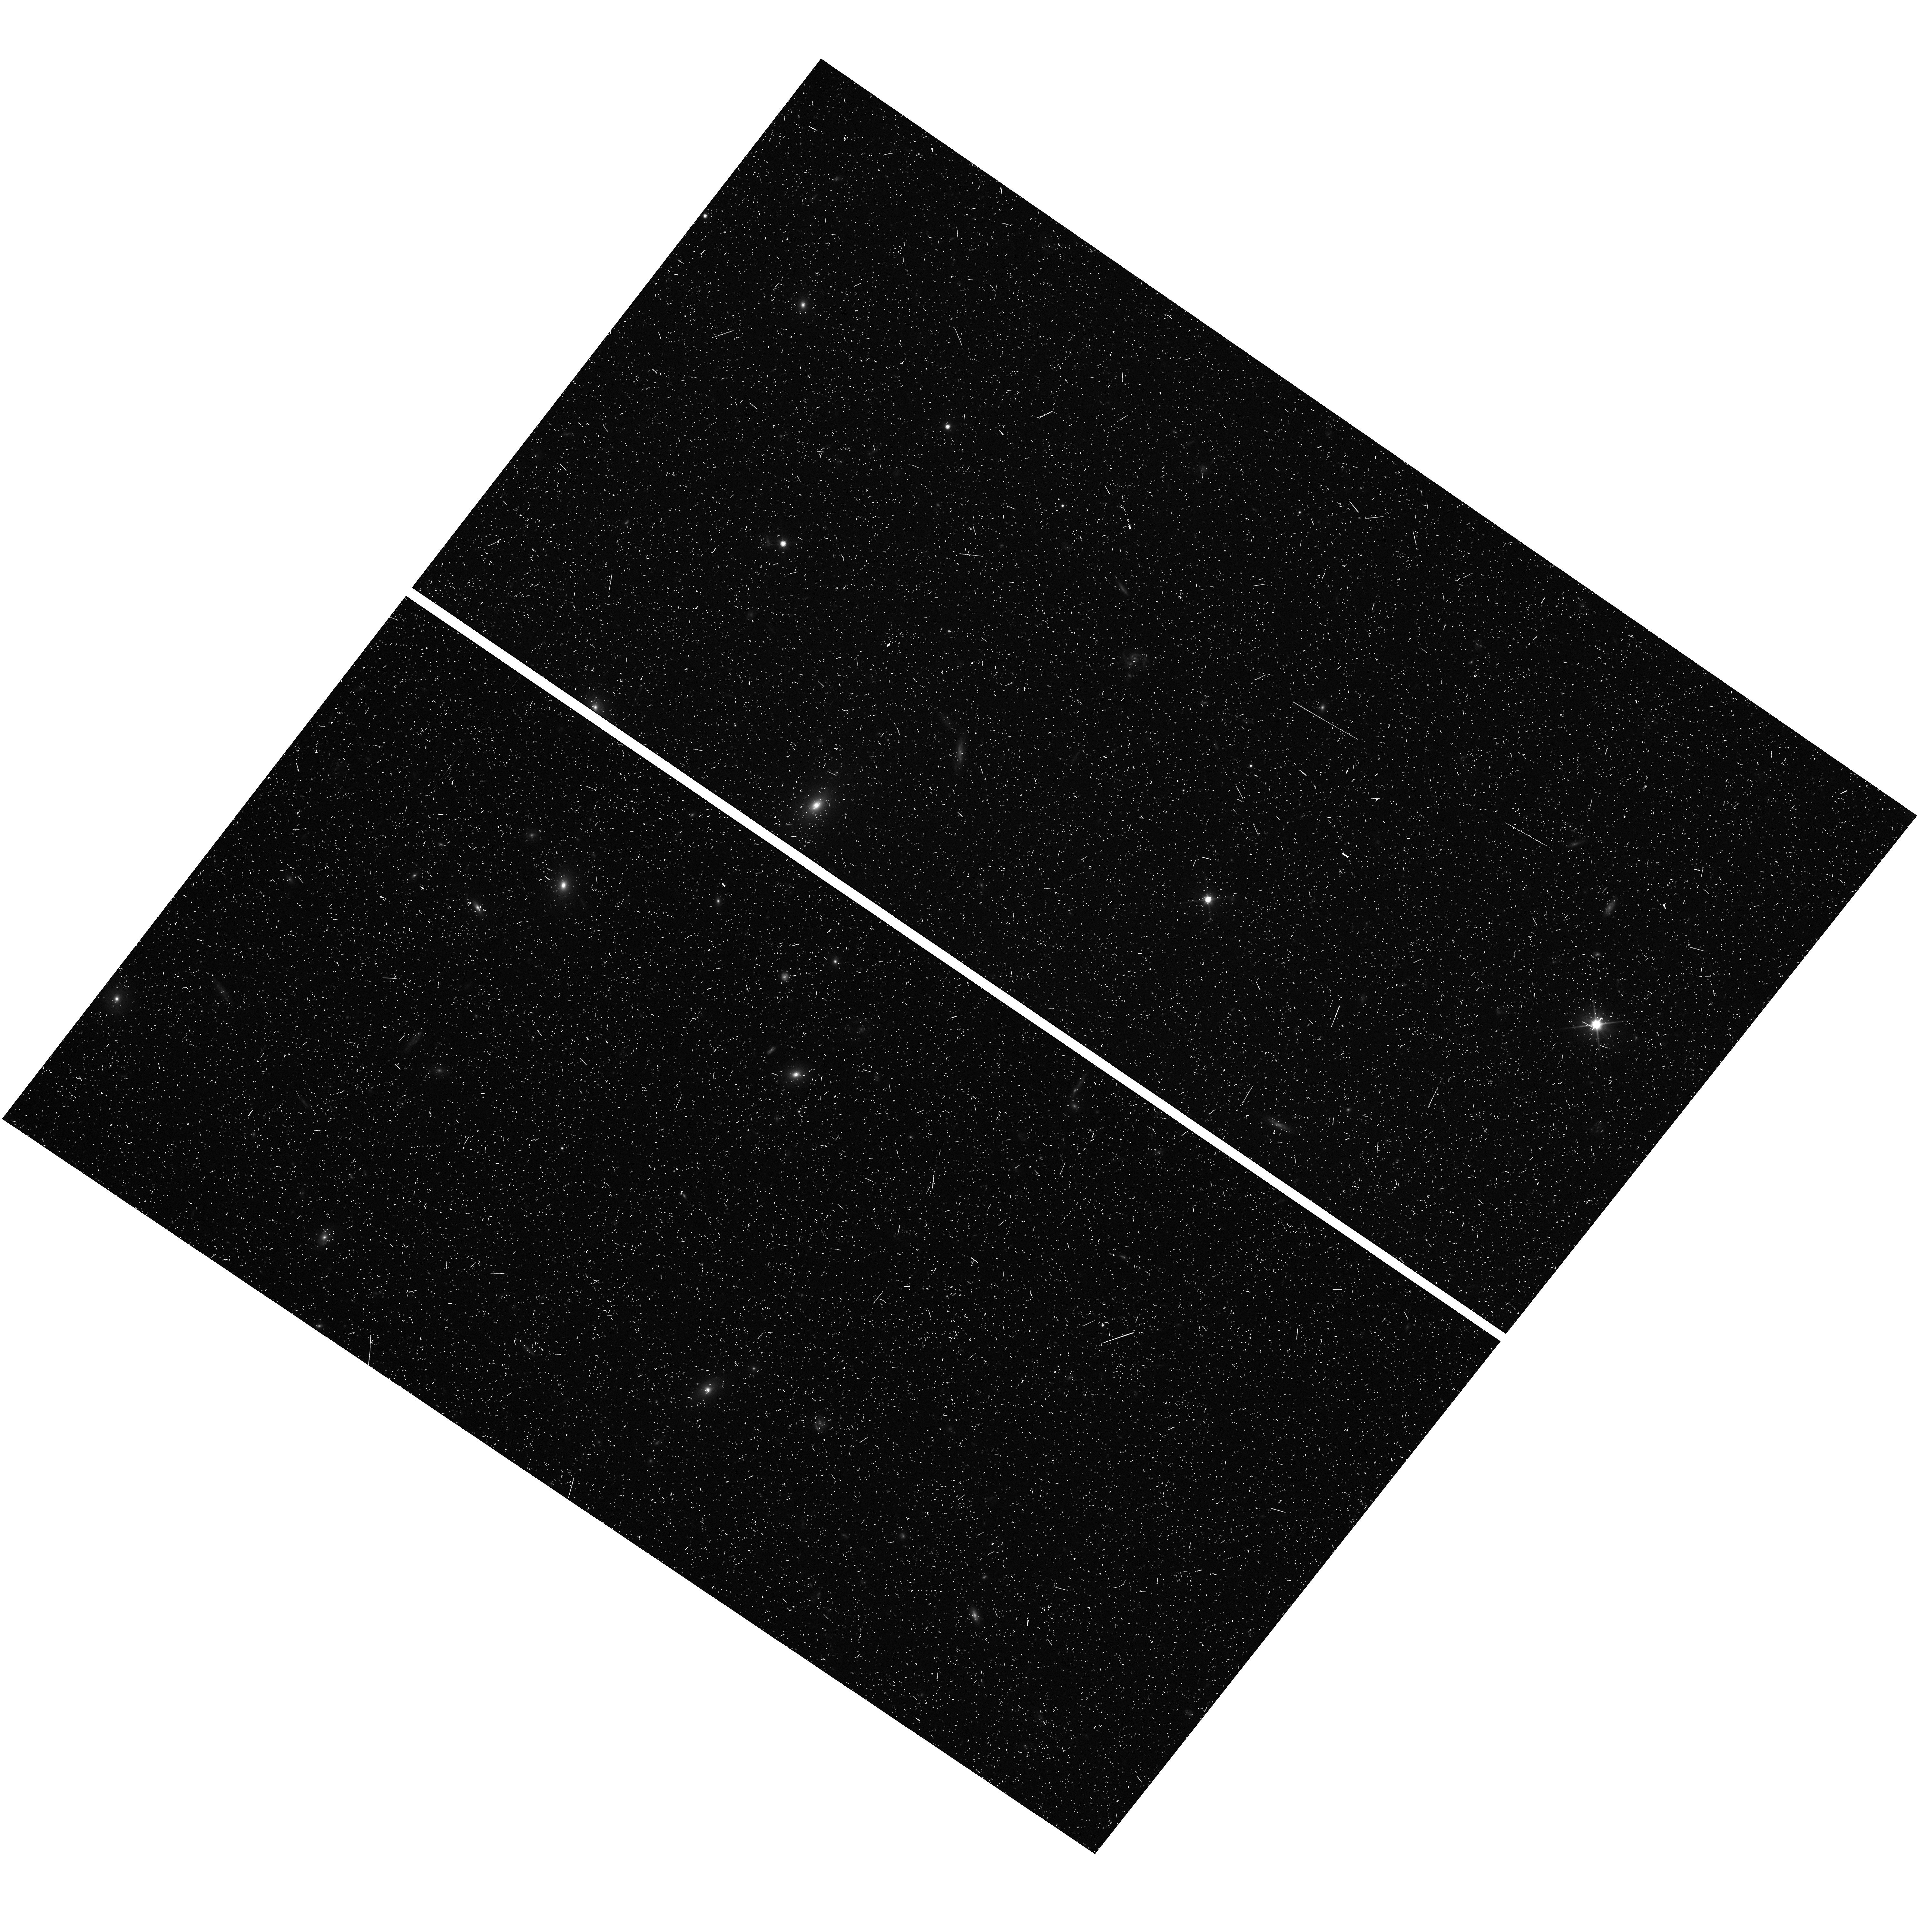
Target: MACS1115-WFC3PAR1
Instrument: WFC3/UVIS
Filter: F350LP
Exposure: 11 min
Observation ID: hst_12453_a5_wfc3_uvis_f350lp_ibt7a5

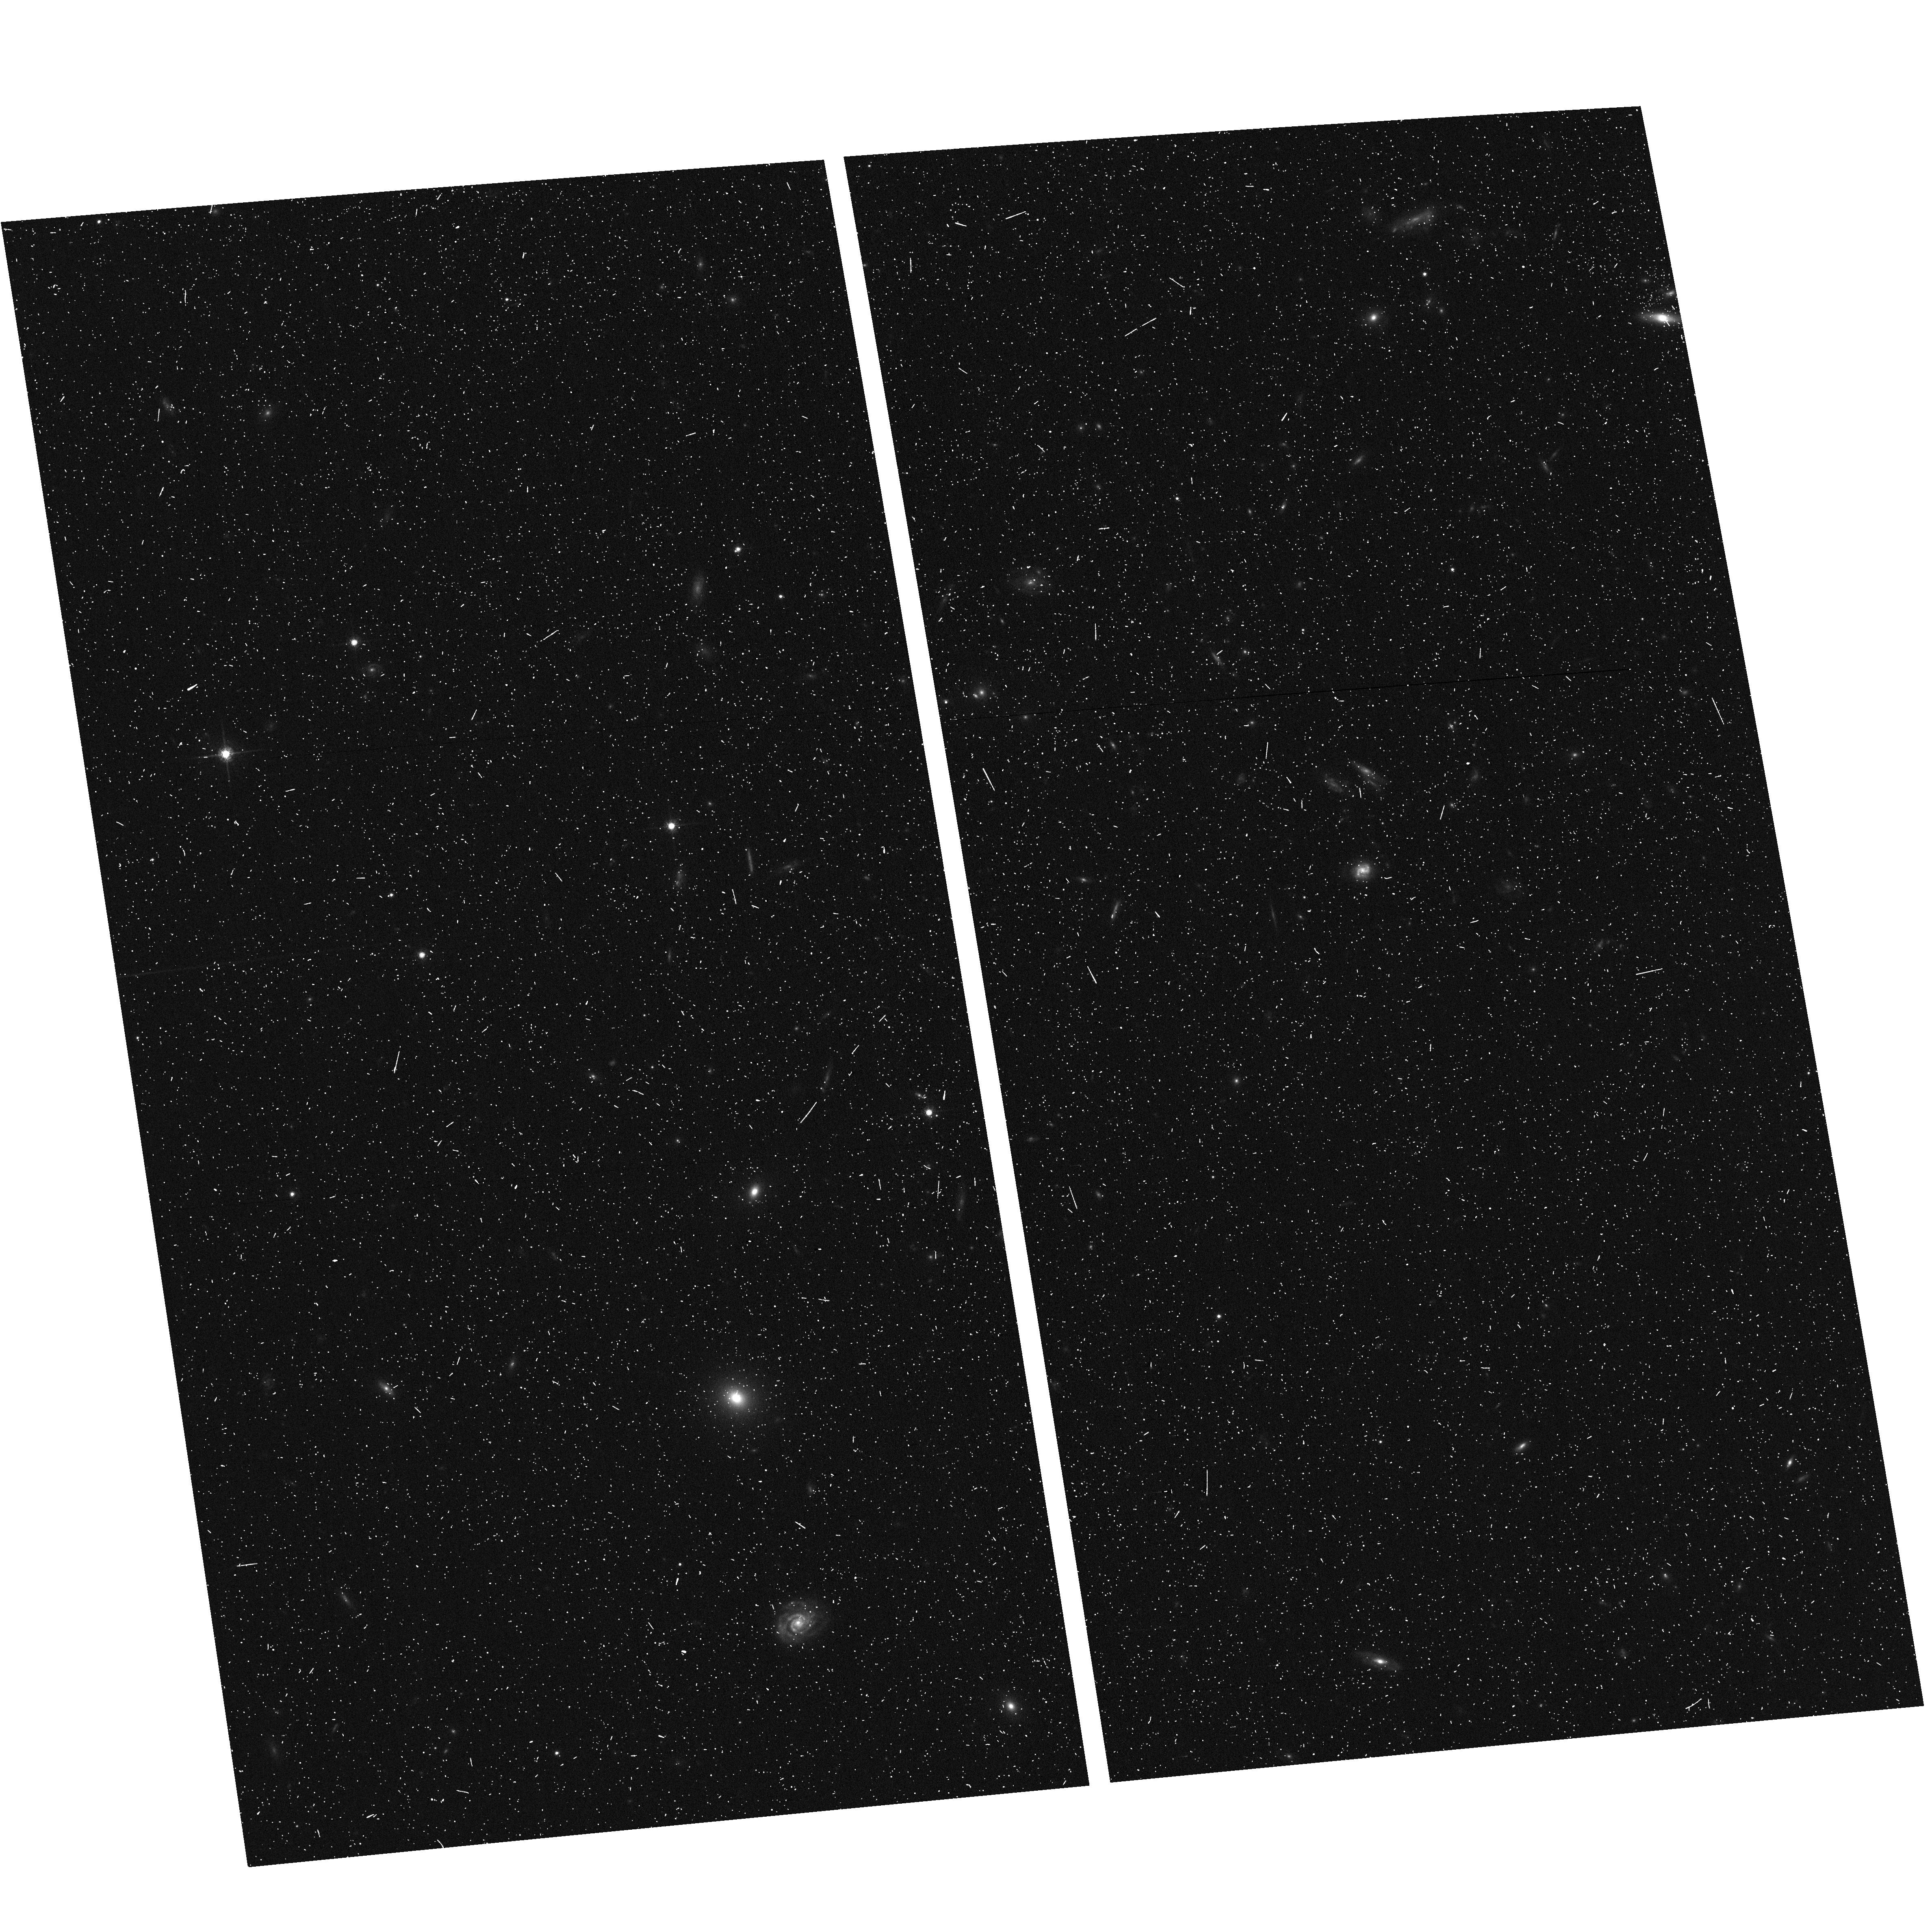
Target: MACS1115-ACSPAR1
Instrument: ACS/WFC
Filter: F775W
Exposure: 7 min
Observation ID: hst_12453_a9_acs_wfc_f775w_jbt7a9

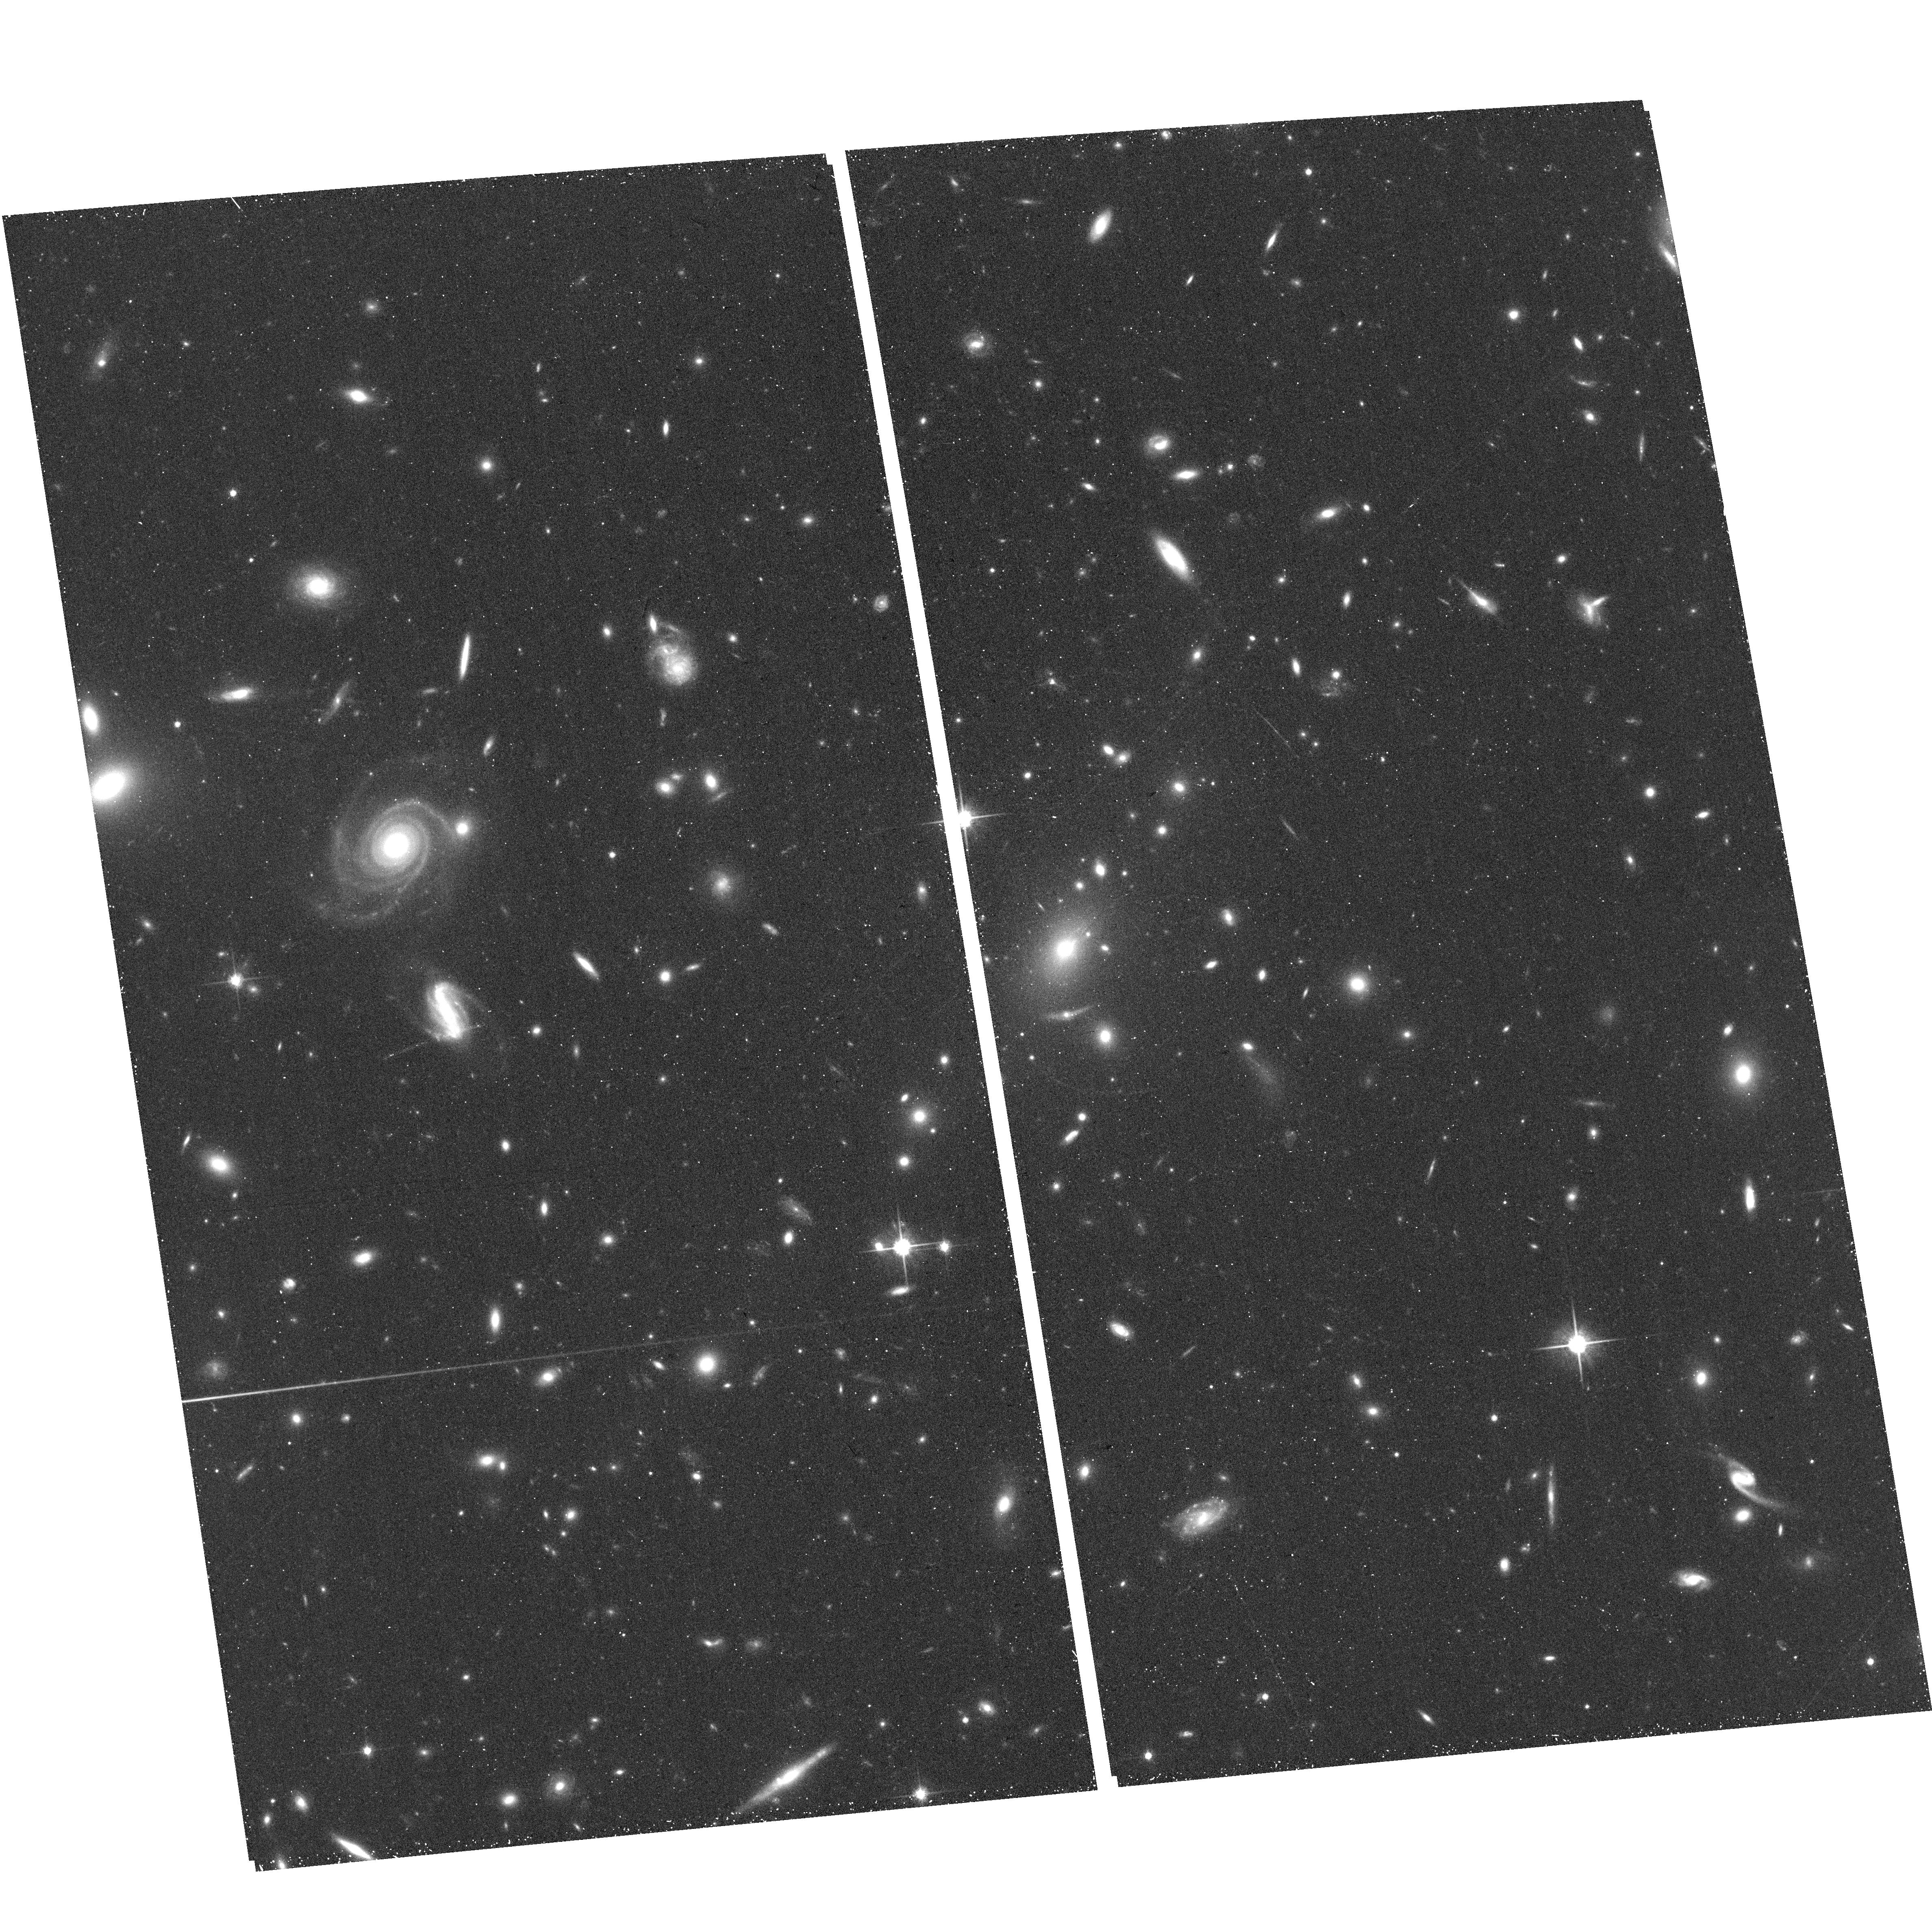
Target: MACS1115+0129
Instrument: ACS/WFC
Filter: F814W
Exposure: 17 min
Observation ID: hst_12453_a5_acs_wfc_f814w_jbt7a5

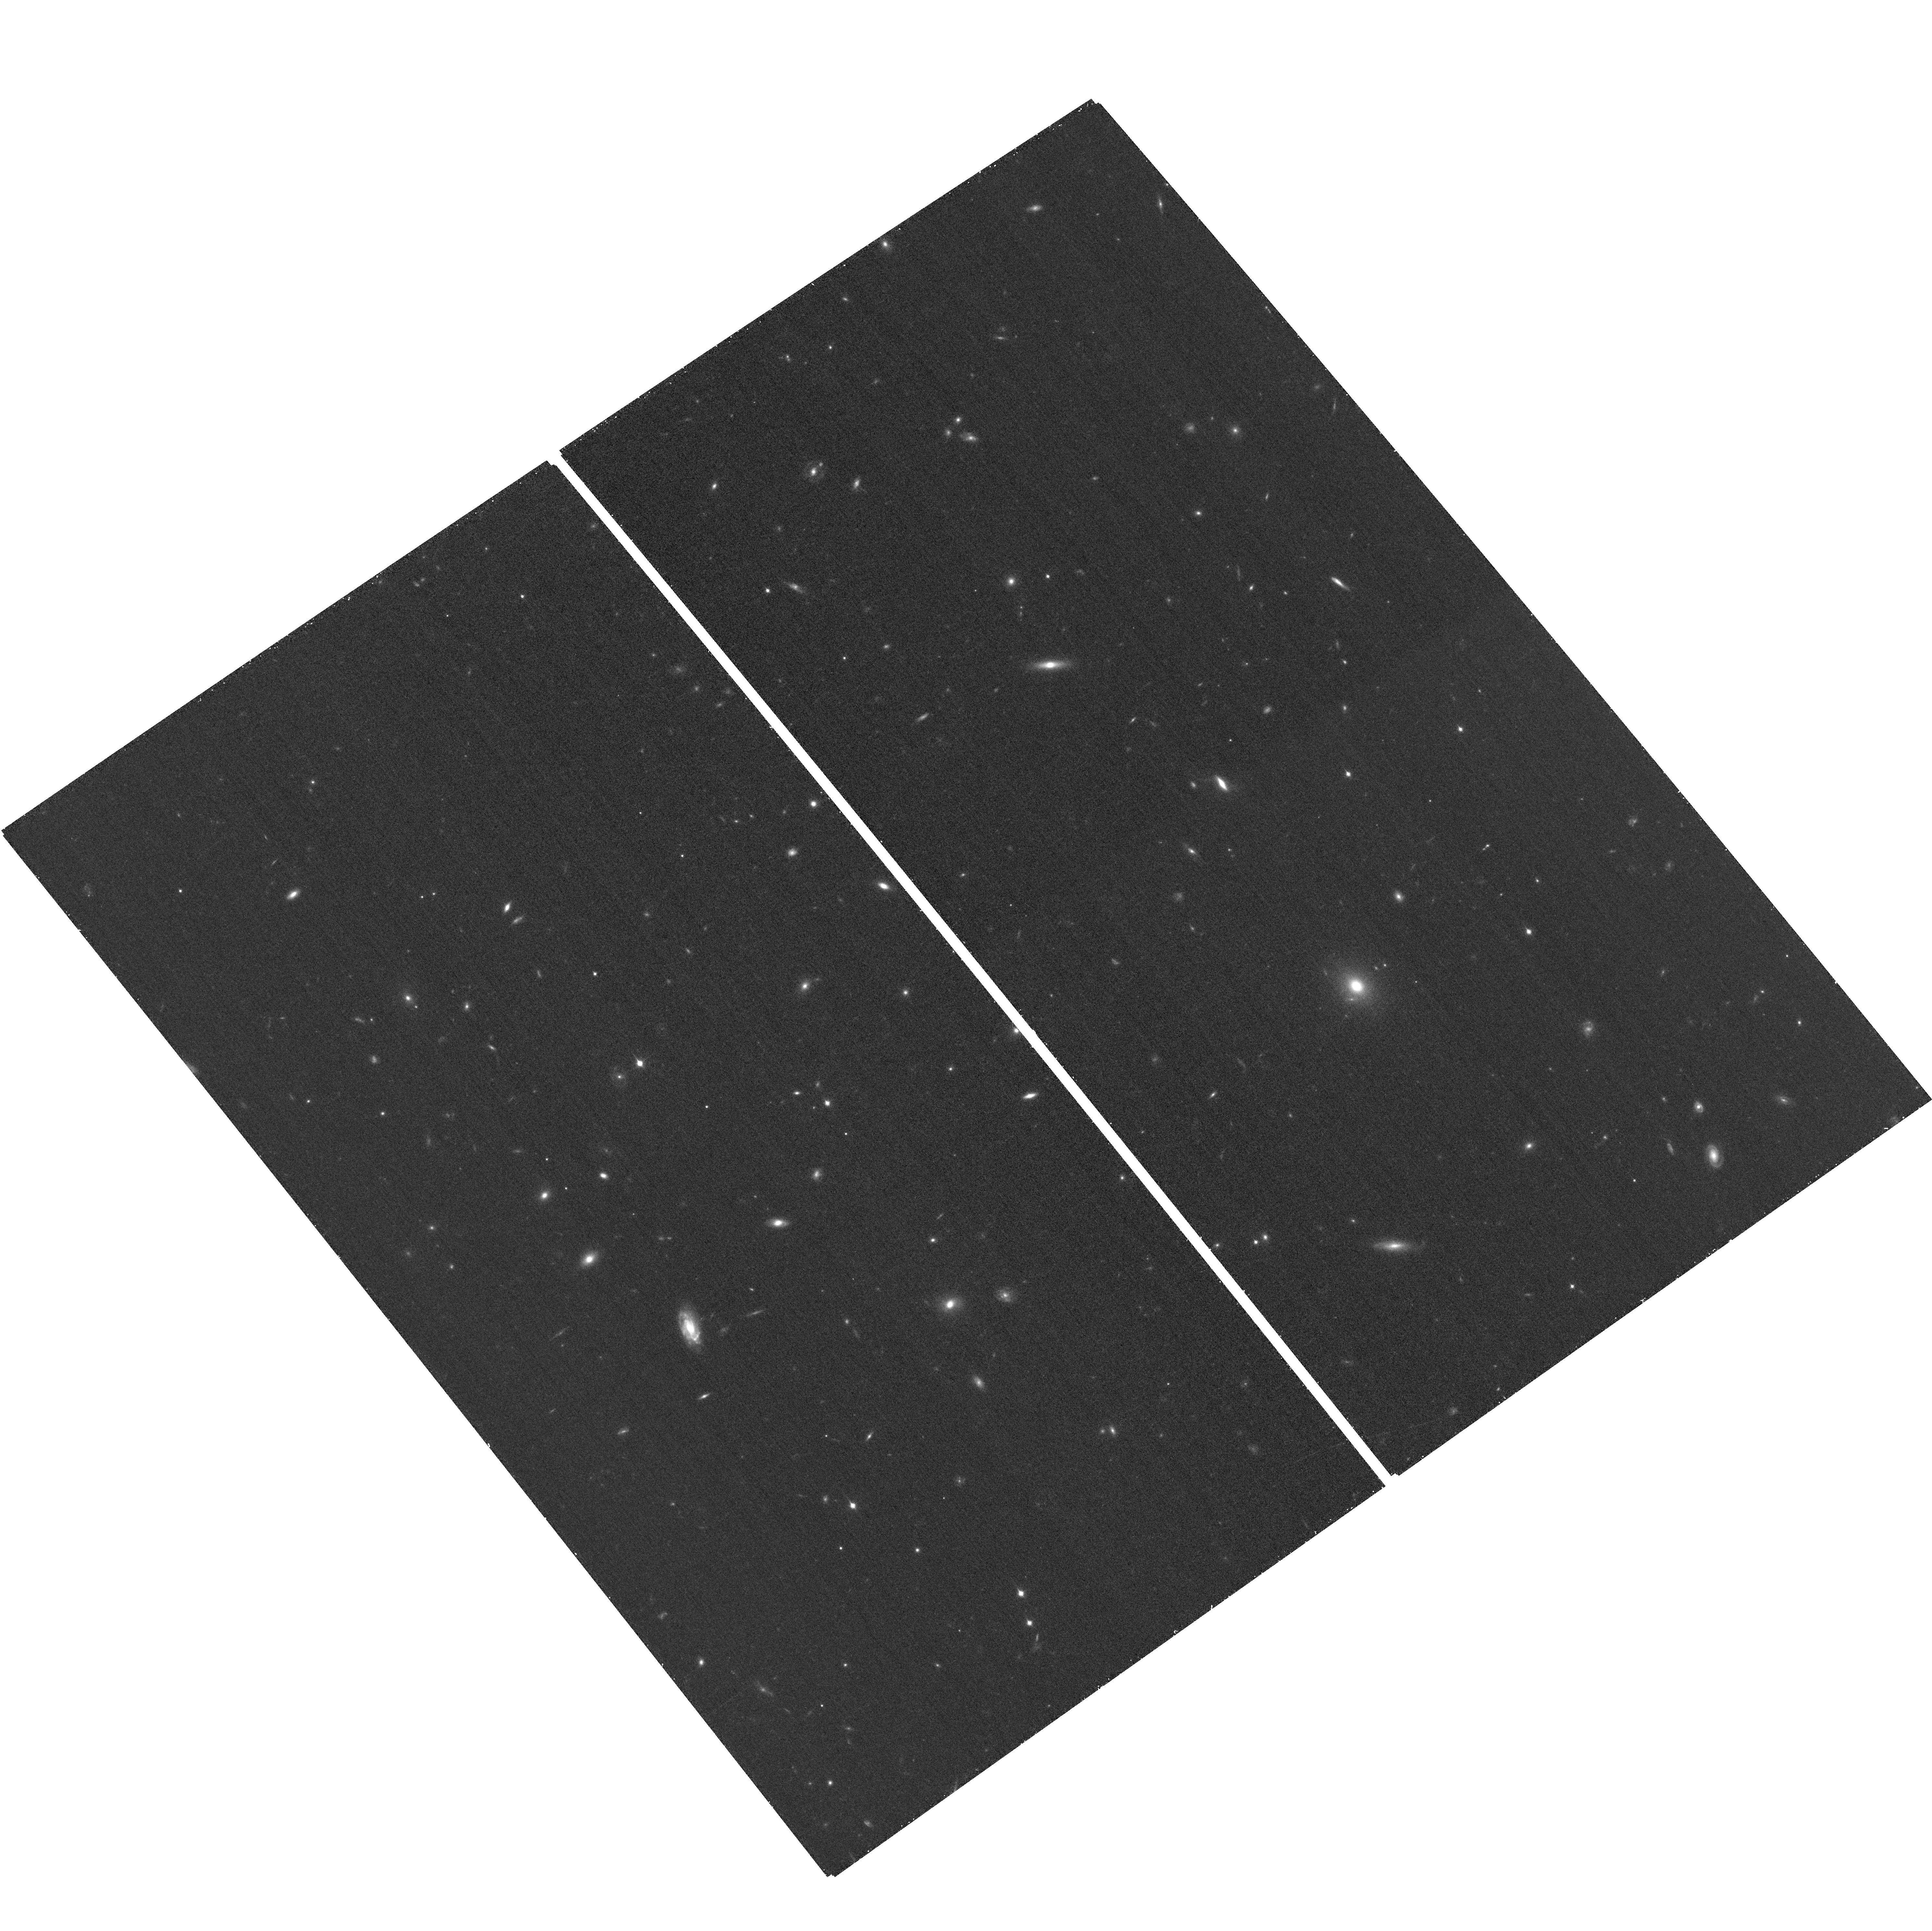
Target: MACS1115-ACSPAR2
Instrument: ACS/WFC
Filter: F850LP
Exposure: 24 min
Observation ID: hst_12453_b8_acs_wfc_f850lp_jbt7b8

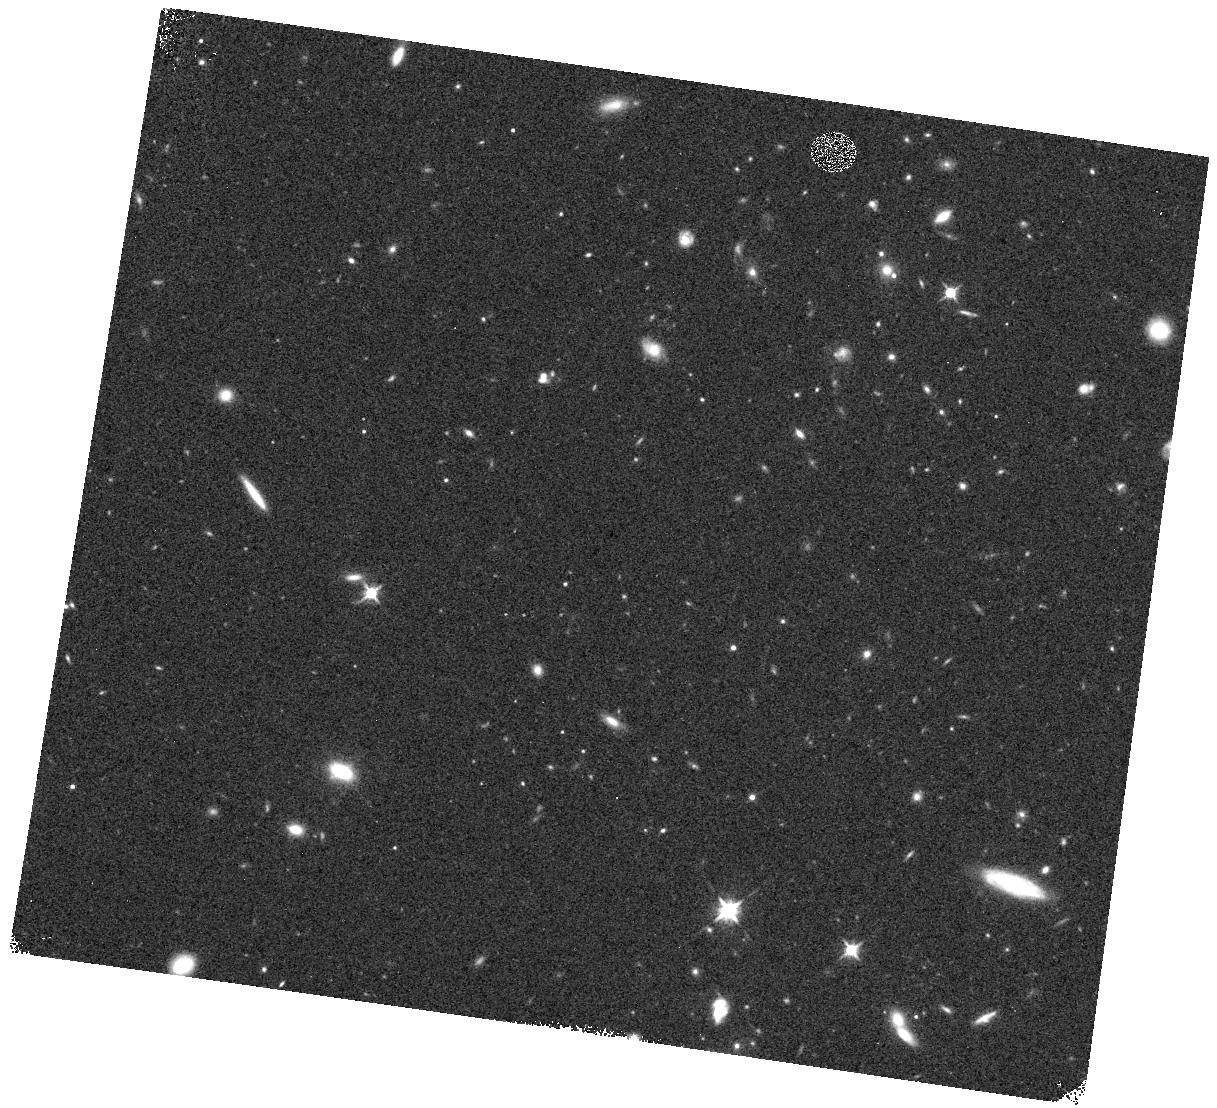
Target: MACS1115-WFC3PAR2
Instrument: WFC3/IR
Filter: F125W
Exposure: 10 min
Observation ID: hst_12453_b5_wfc3_ir_f125w_ibt7b5

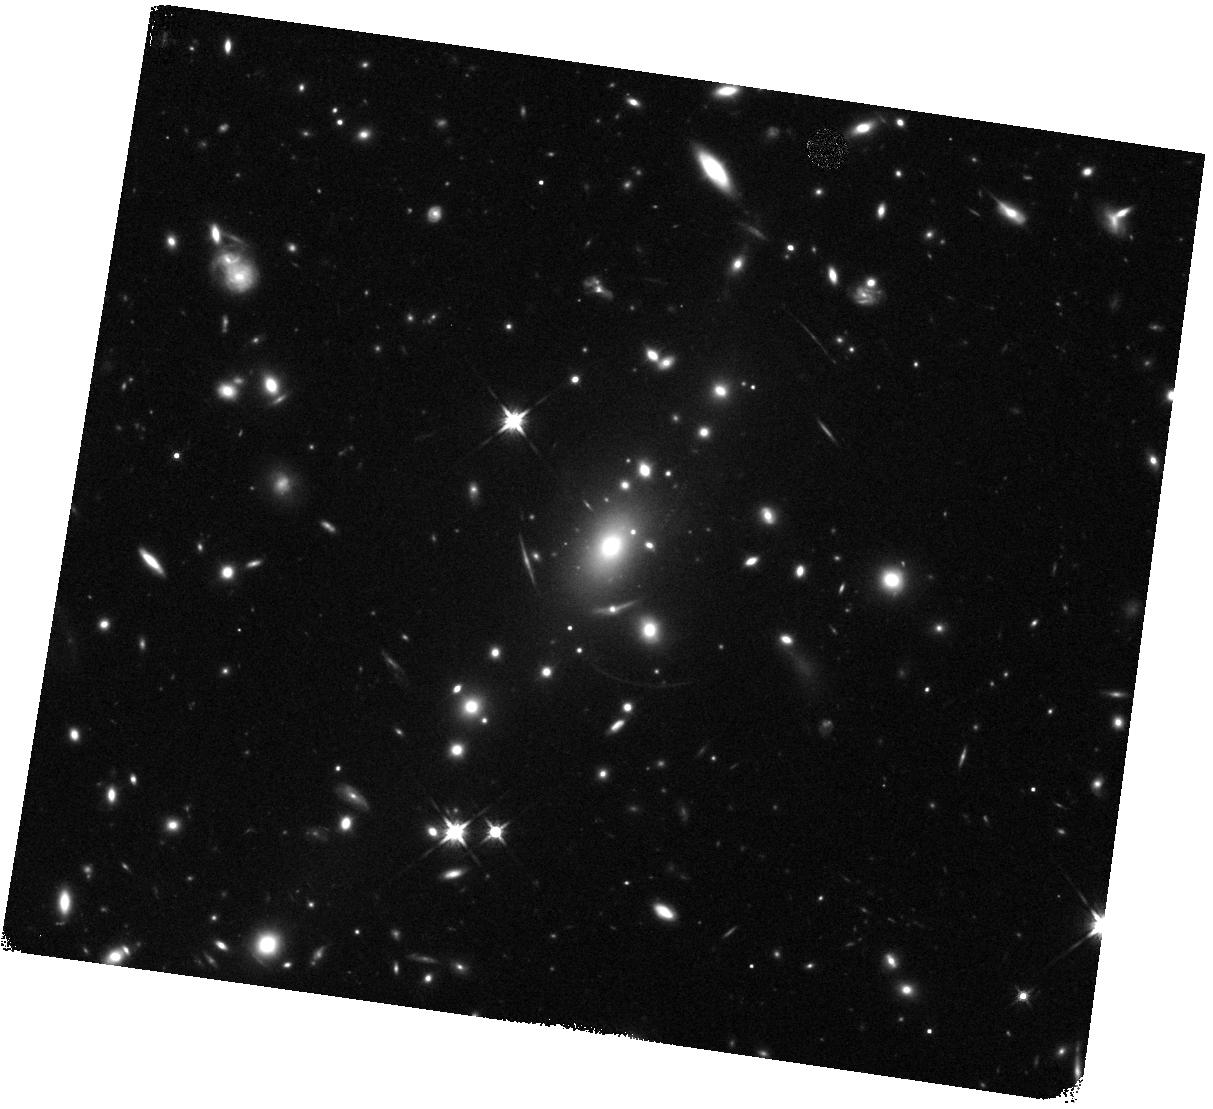
Target: MACS1115+0129
Instrument: WFC3/IR
Filter: F140W
Exposure: 17 min
Observation ID: hst_12453_b1_wfc3_ir_f140w_ibt7b1

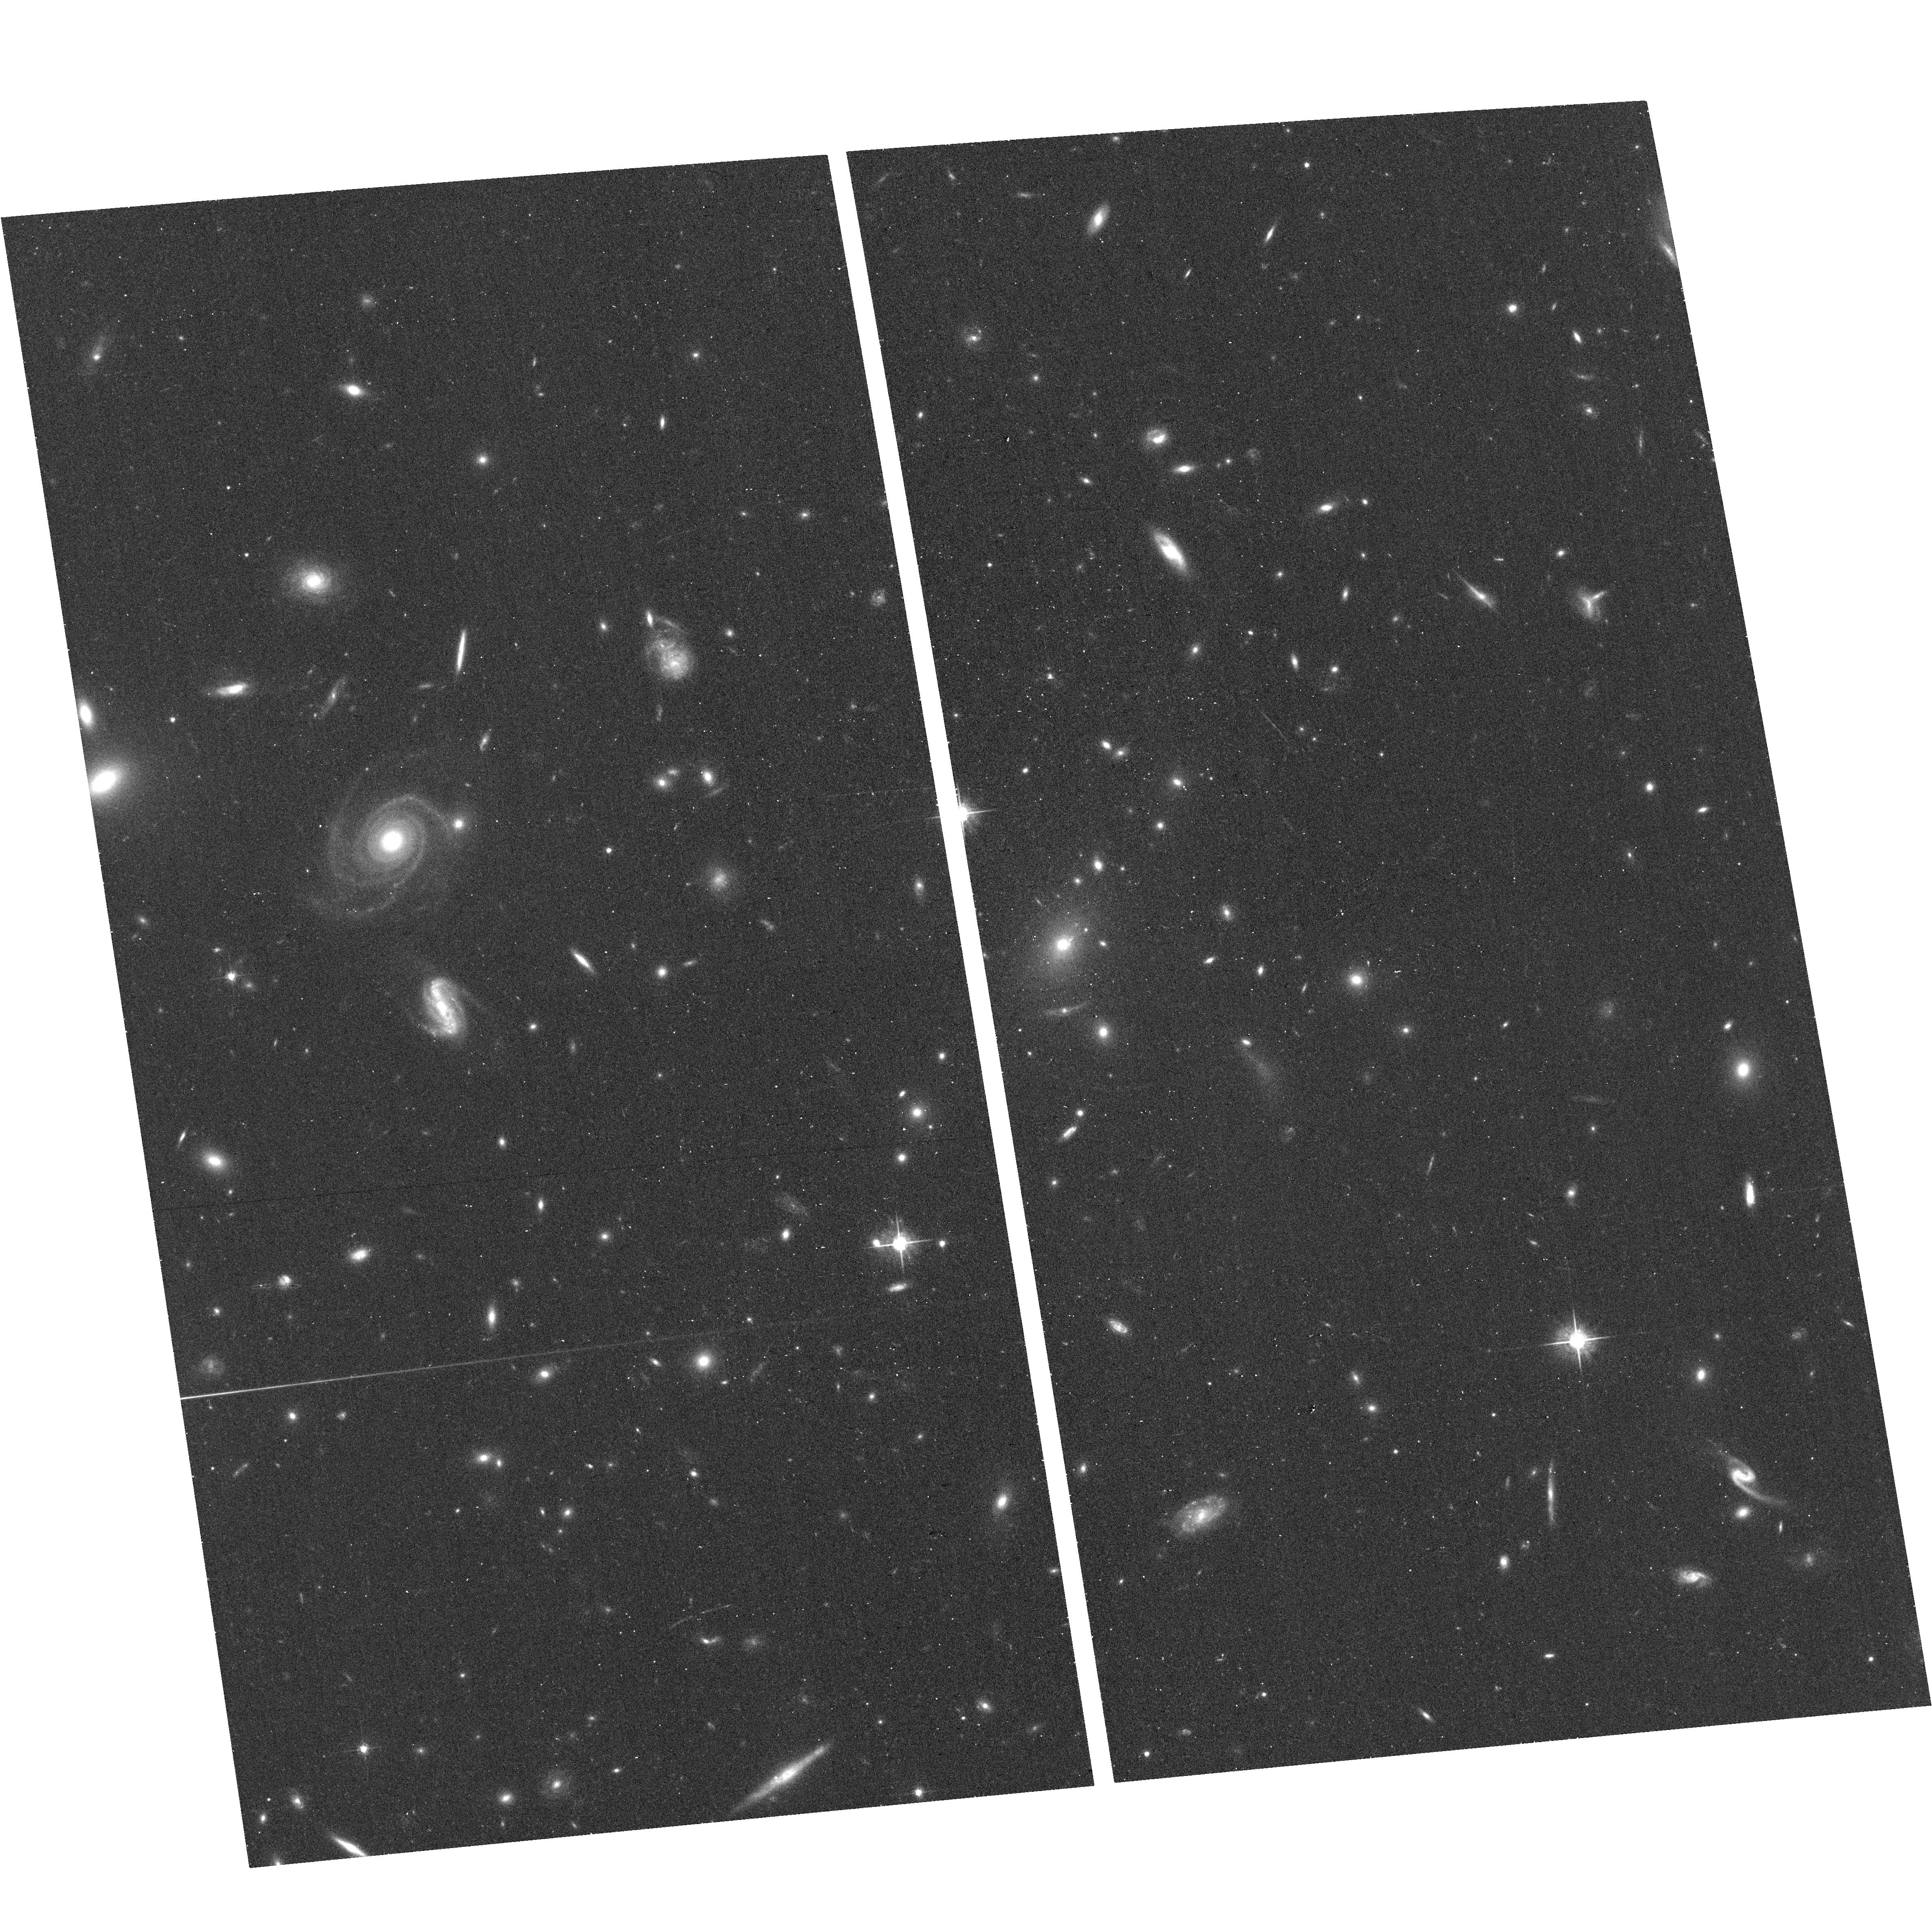
Target: MACS1115+0129
Instrument: ACS/WFC
Filter: F625W
Exposure: 16 min
Observation ID: hst_12453_a0_acs_wfc_f625w_jbt7a0

Through a Lens, Darkly - New Constraints on the Fundamental Components of the Cosmos (PI: Postman, Marc)

As the most massive objects in the universe, galaxy clusters represent important signposts in our story of structure evolution, and are the ultimate telescopic lenses, placing gravitationally lensed galaxies from the earliest epochs in comfortable reach for careful study. We take full advantage of the refurbished ACS and WFC3 cameras to deliver deep 14-filter images of 25 carefully chosen clusters. These will enable us to address timely and substantive questions about dark matter, dark energy, and galaxy evolution well beyond z=7. These X-ray clusters are chosen to be free of lensing bias and to span a wide range of redshift and mass. By combining strong and weak lensing, we will obtain the definitive mass profile of relaxed clusters to confront the distinctive prediction of the standard LambdaCDM model. Detailed maps of internal structure will be enabled by ~1, 000 new multiply-imaged lensed sources to AB=26, all with precise (2% x (1+z)) photometric redshift measurements, thanks to WFC3's UV and IR coverage. A supernovae search in parallel (with low magnification uncertainties) will extend the Hubble diagram of SN1a to z>1.5, testing the constancy of dark energy with time and probing progenitor evolution. Our homogeneous panchromatic deep imaging of this cluster sample will constitute a vast legacy archive for studies of the formation and evolution of structure.